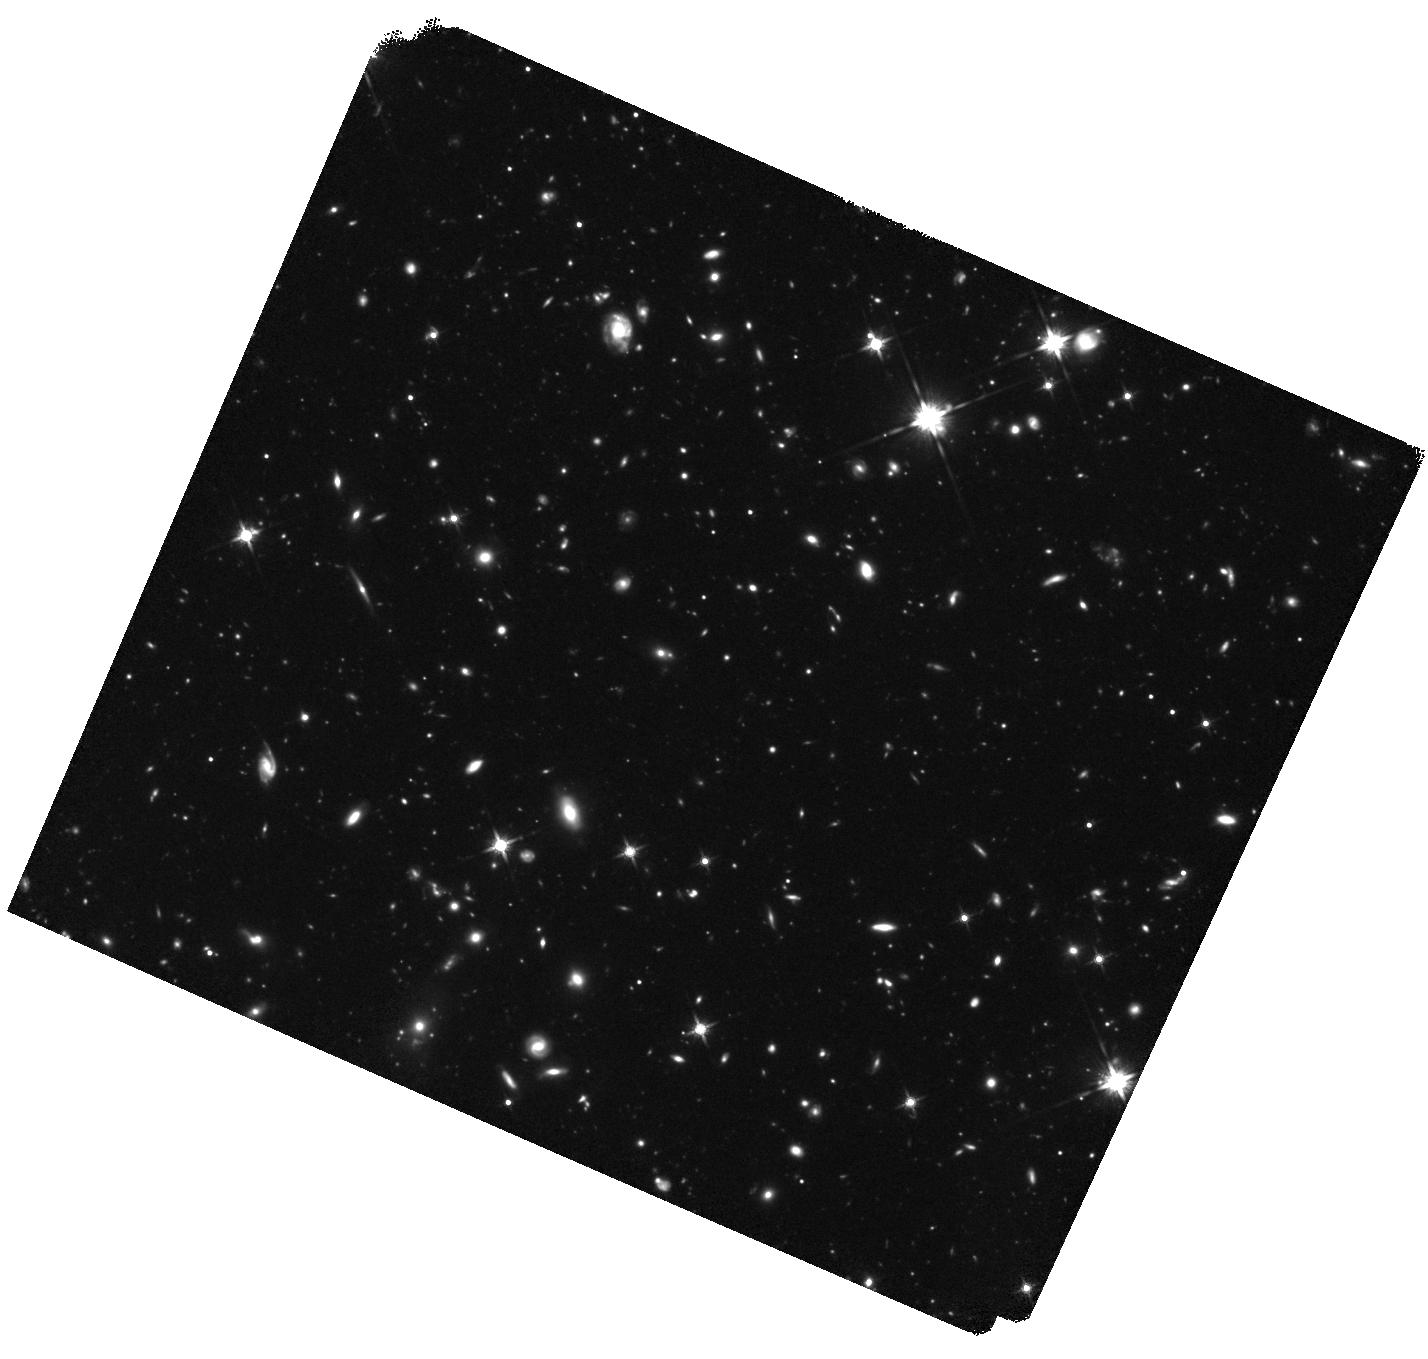
Target: GRB-130606A. Instrument: WFC3/IR. Filter: F140W. Exposure: 3 h. Observation ID: hst_13831_03_wfc3_ir_f140w_icm503

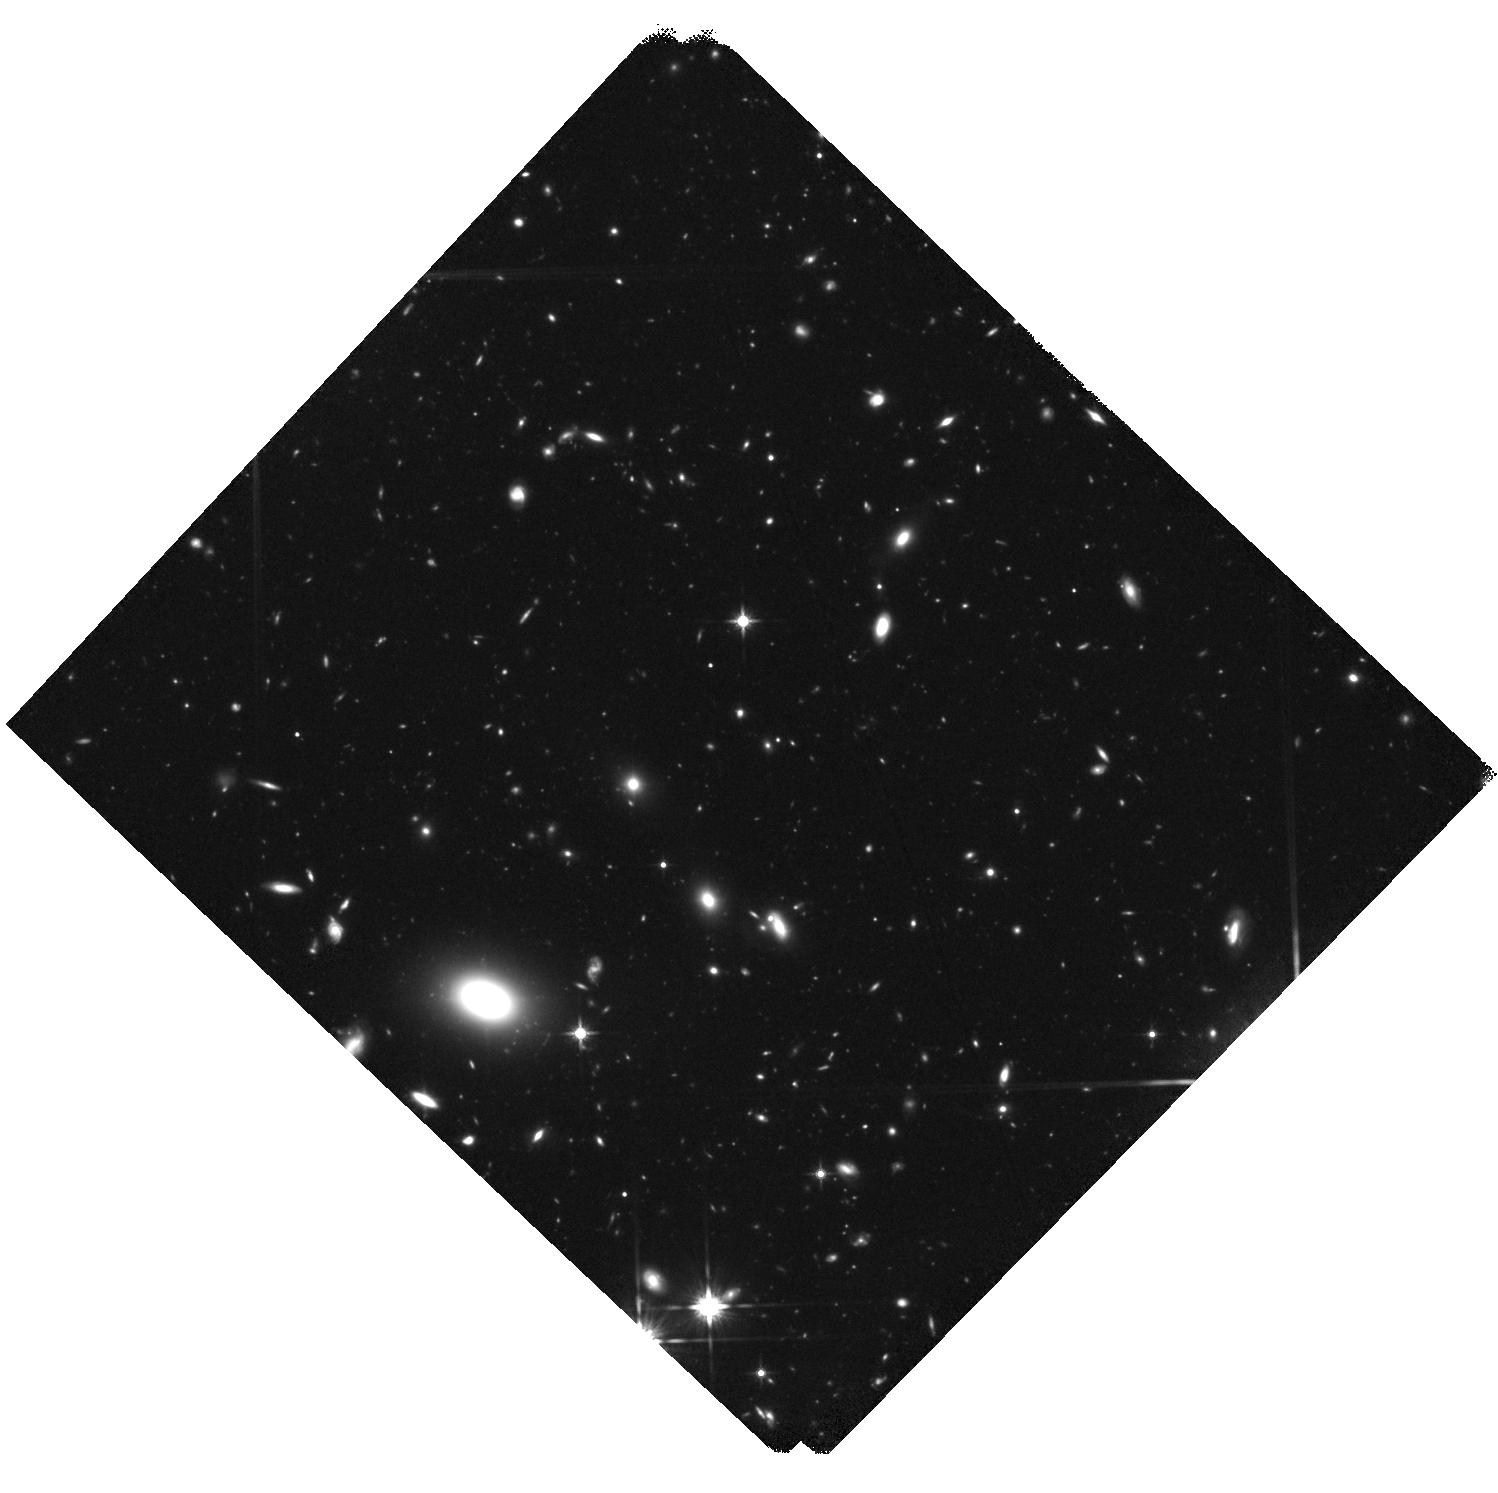
Target: GRB-050904. Instrument: WFC3/IR. Filter: F140W. Exposure: 3.7 h. Observation ID: hst_13831_04_wfc3_ir_f140w_icm504

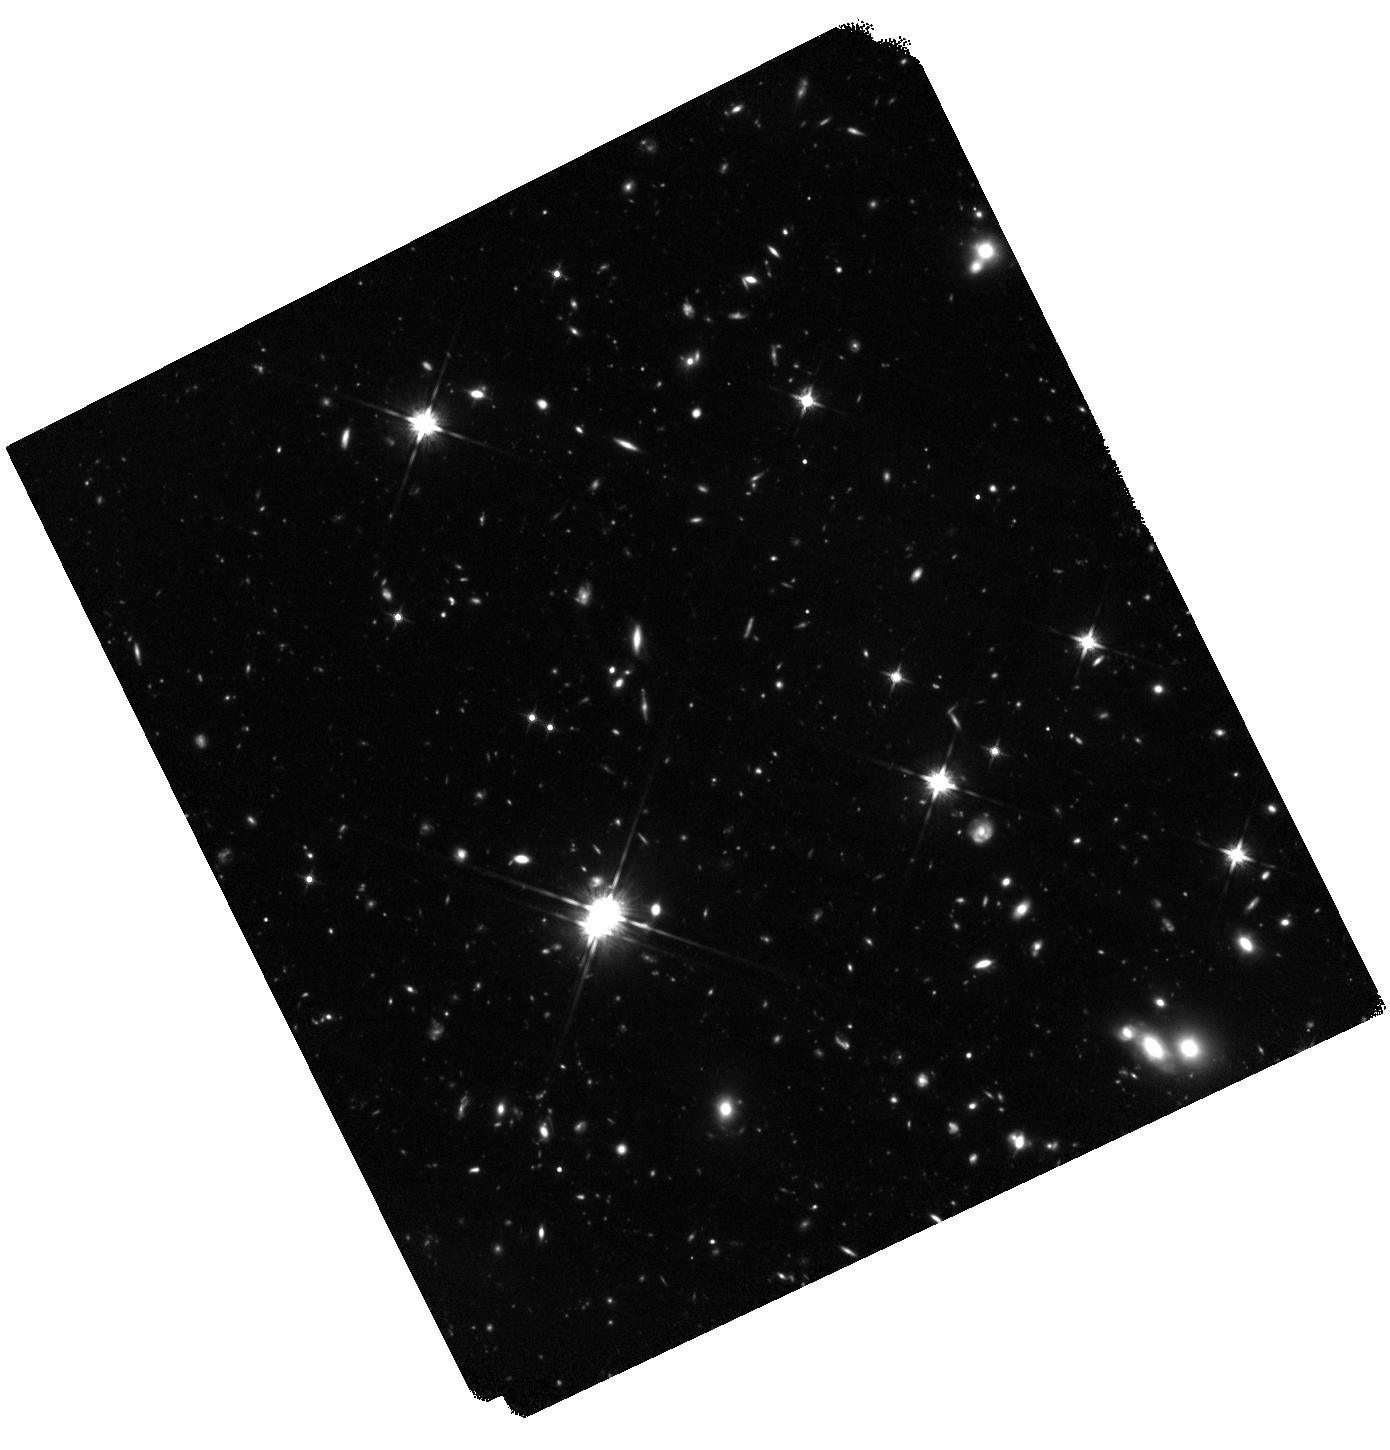
Target: GRB-120521C. Instrument: WFC3/IR. Filter: F140W. Exposure: 3 h. Observation ID: hst_13831_01_wfc3_ir_f140w_icm501

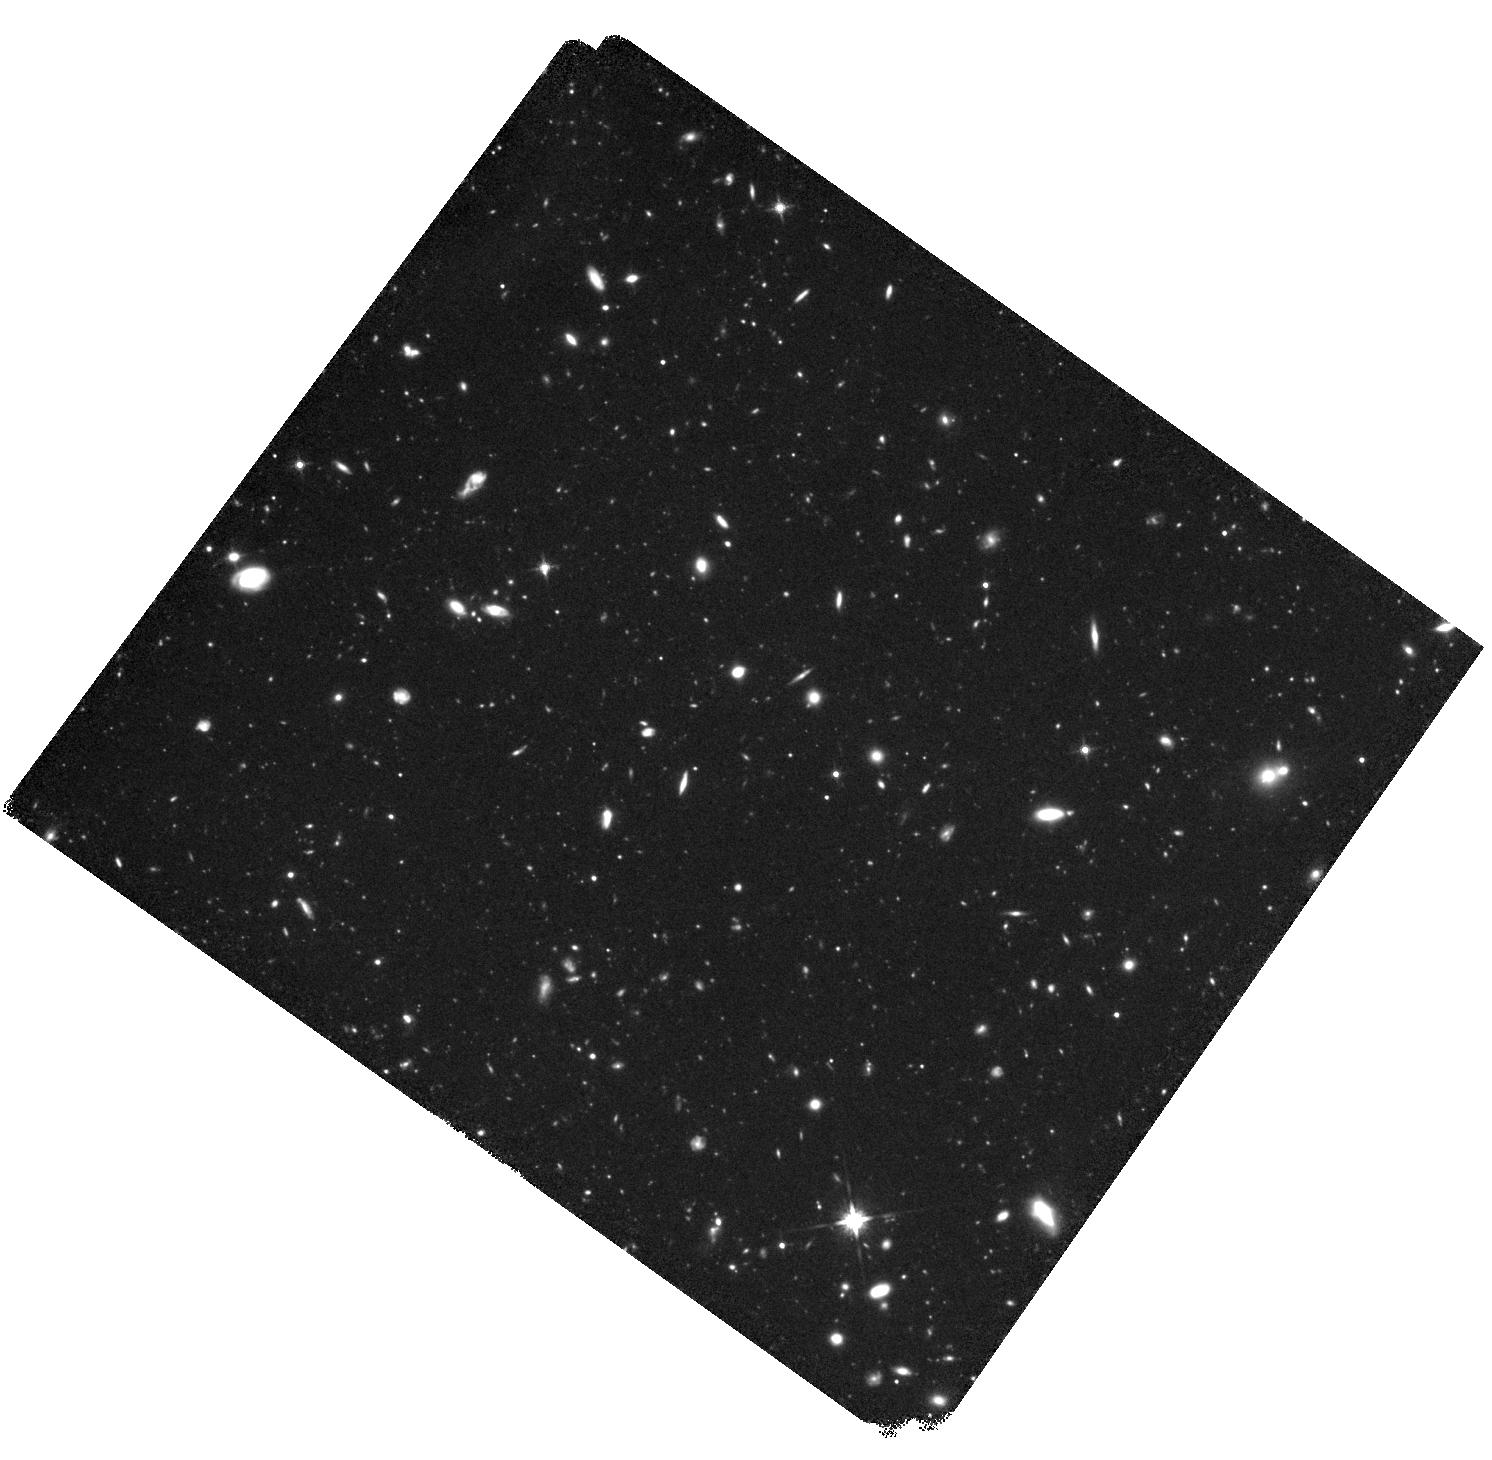
Target: GRB-140515A. Instrument: WFC3/IR. Filter: F140W. Exposure: 3 h. Observation ID: hst_13831_02_wfc3_ir_f140w_icm502

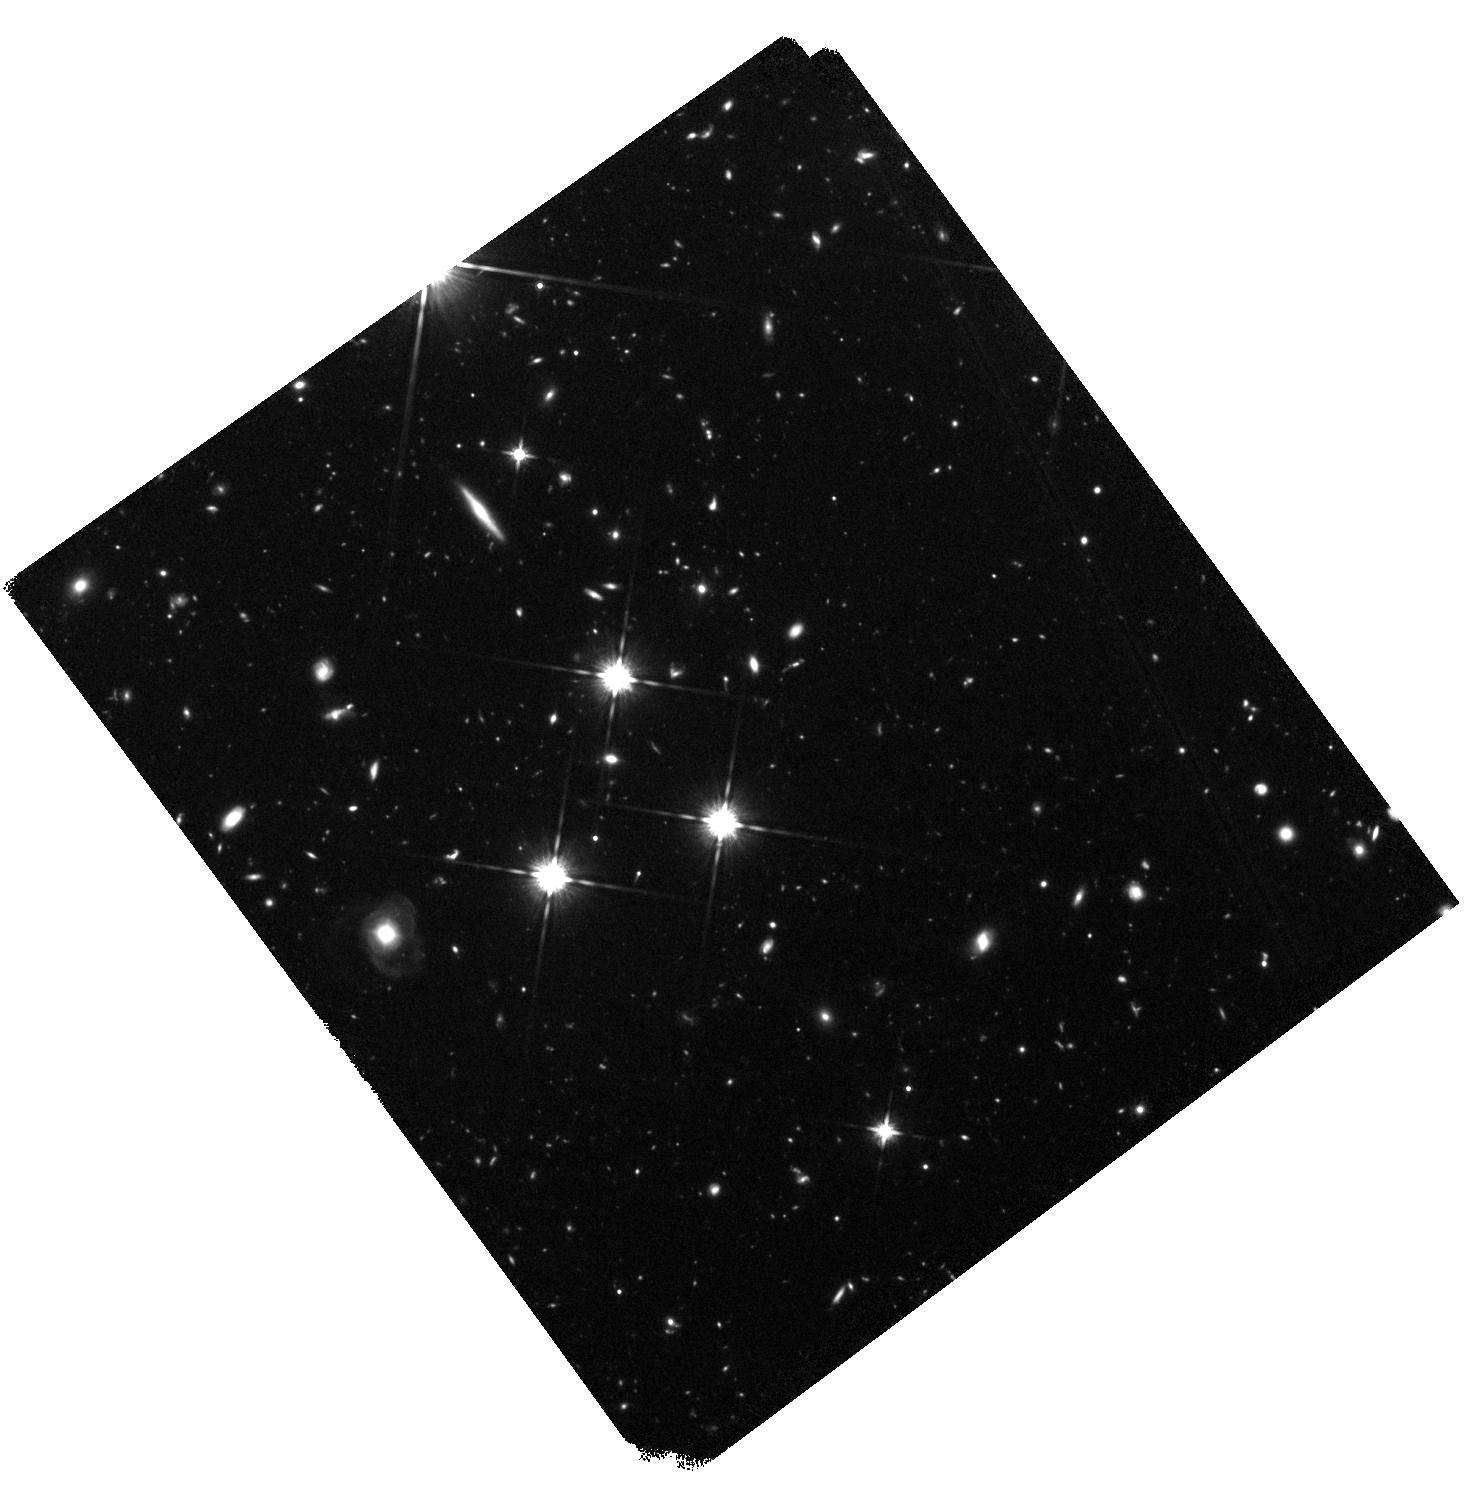
Target: GRB-080913. Instrument: WFC3/IR. Filter: F140W. Exposure: 2.2 h. Observation ID: hst_13831_05_wfc3_ir_f140w_icm505

GRB hosts and the search for missing star formation at high redshift (PI: Tanvir, Nial Rahil)

Measuring the star formation rate (SFR) at high redshift is crucial for understanding cosmic reionization and the formation of galaxies at early times. Two common, complementary approaches are Lyman-Break-Galaxy (LBG) surveys, providing large samples, and Gamma-Ray-Bursts (GRBs) which can sign-post star formation even in the smallest galaxies. Recent results of both methods have found evidence for a dominant population of very faint star-forming galaxies at z>5, representing a continuation of the steepening of the galaxy luminosity function with redshift. However, LBG surveys are affected by possible incompleteness and contamination, while the magnitude limit means very large correction factors must be applied to account for these unseen galaxies. On the other hand GRBs suffer small number statistics and have their own selection biases. We propose to construct a new sample of six 6<z<8.2 GRB hosts with deep imaging in order to assess the proportion of star formation in very faint galaxies during at this key epoch. This is a critical issue, since only if faint galaxies dominate global star formation can UV light from stars sustain reionization. We will carry out WFC3/IR (F140W) imaging to a limit approaching that of the current HUDF observations (M(AB)~-18) in all cases. Prior knowledge of the exact locations and redshifts of the targets means that this can be achieved relatively economically, since we can accept a lower level of significance and single filter. This method depends only on GRBs and SF tracing UV light (both likely at high-z), and in turn will constrain the completeness correction to be applied to LBG surveys in order to derive the ionizing photon budget.